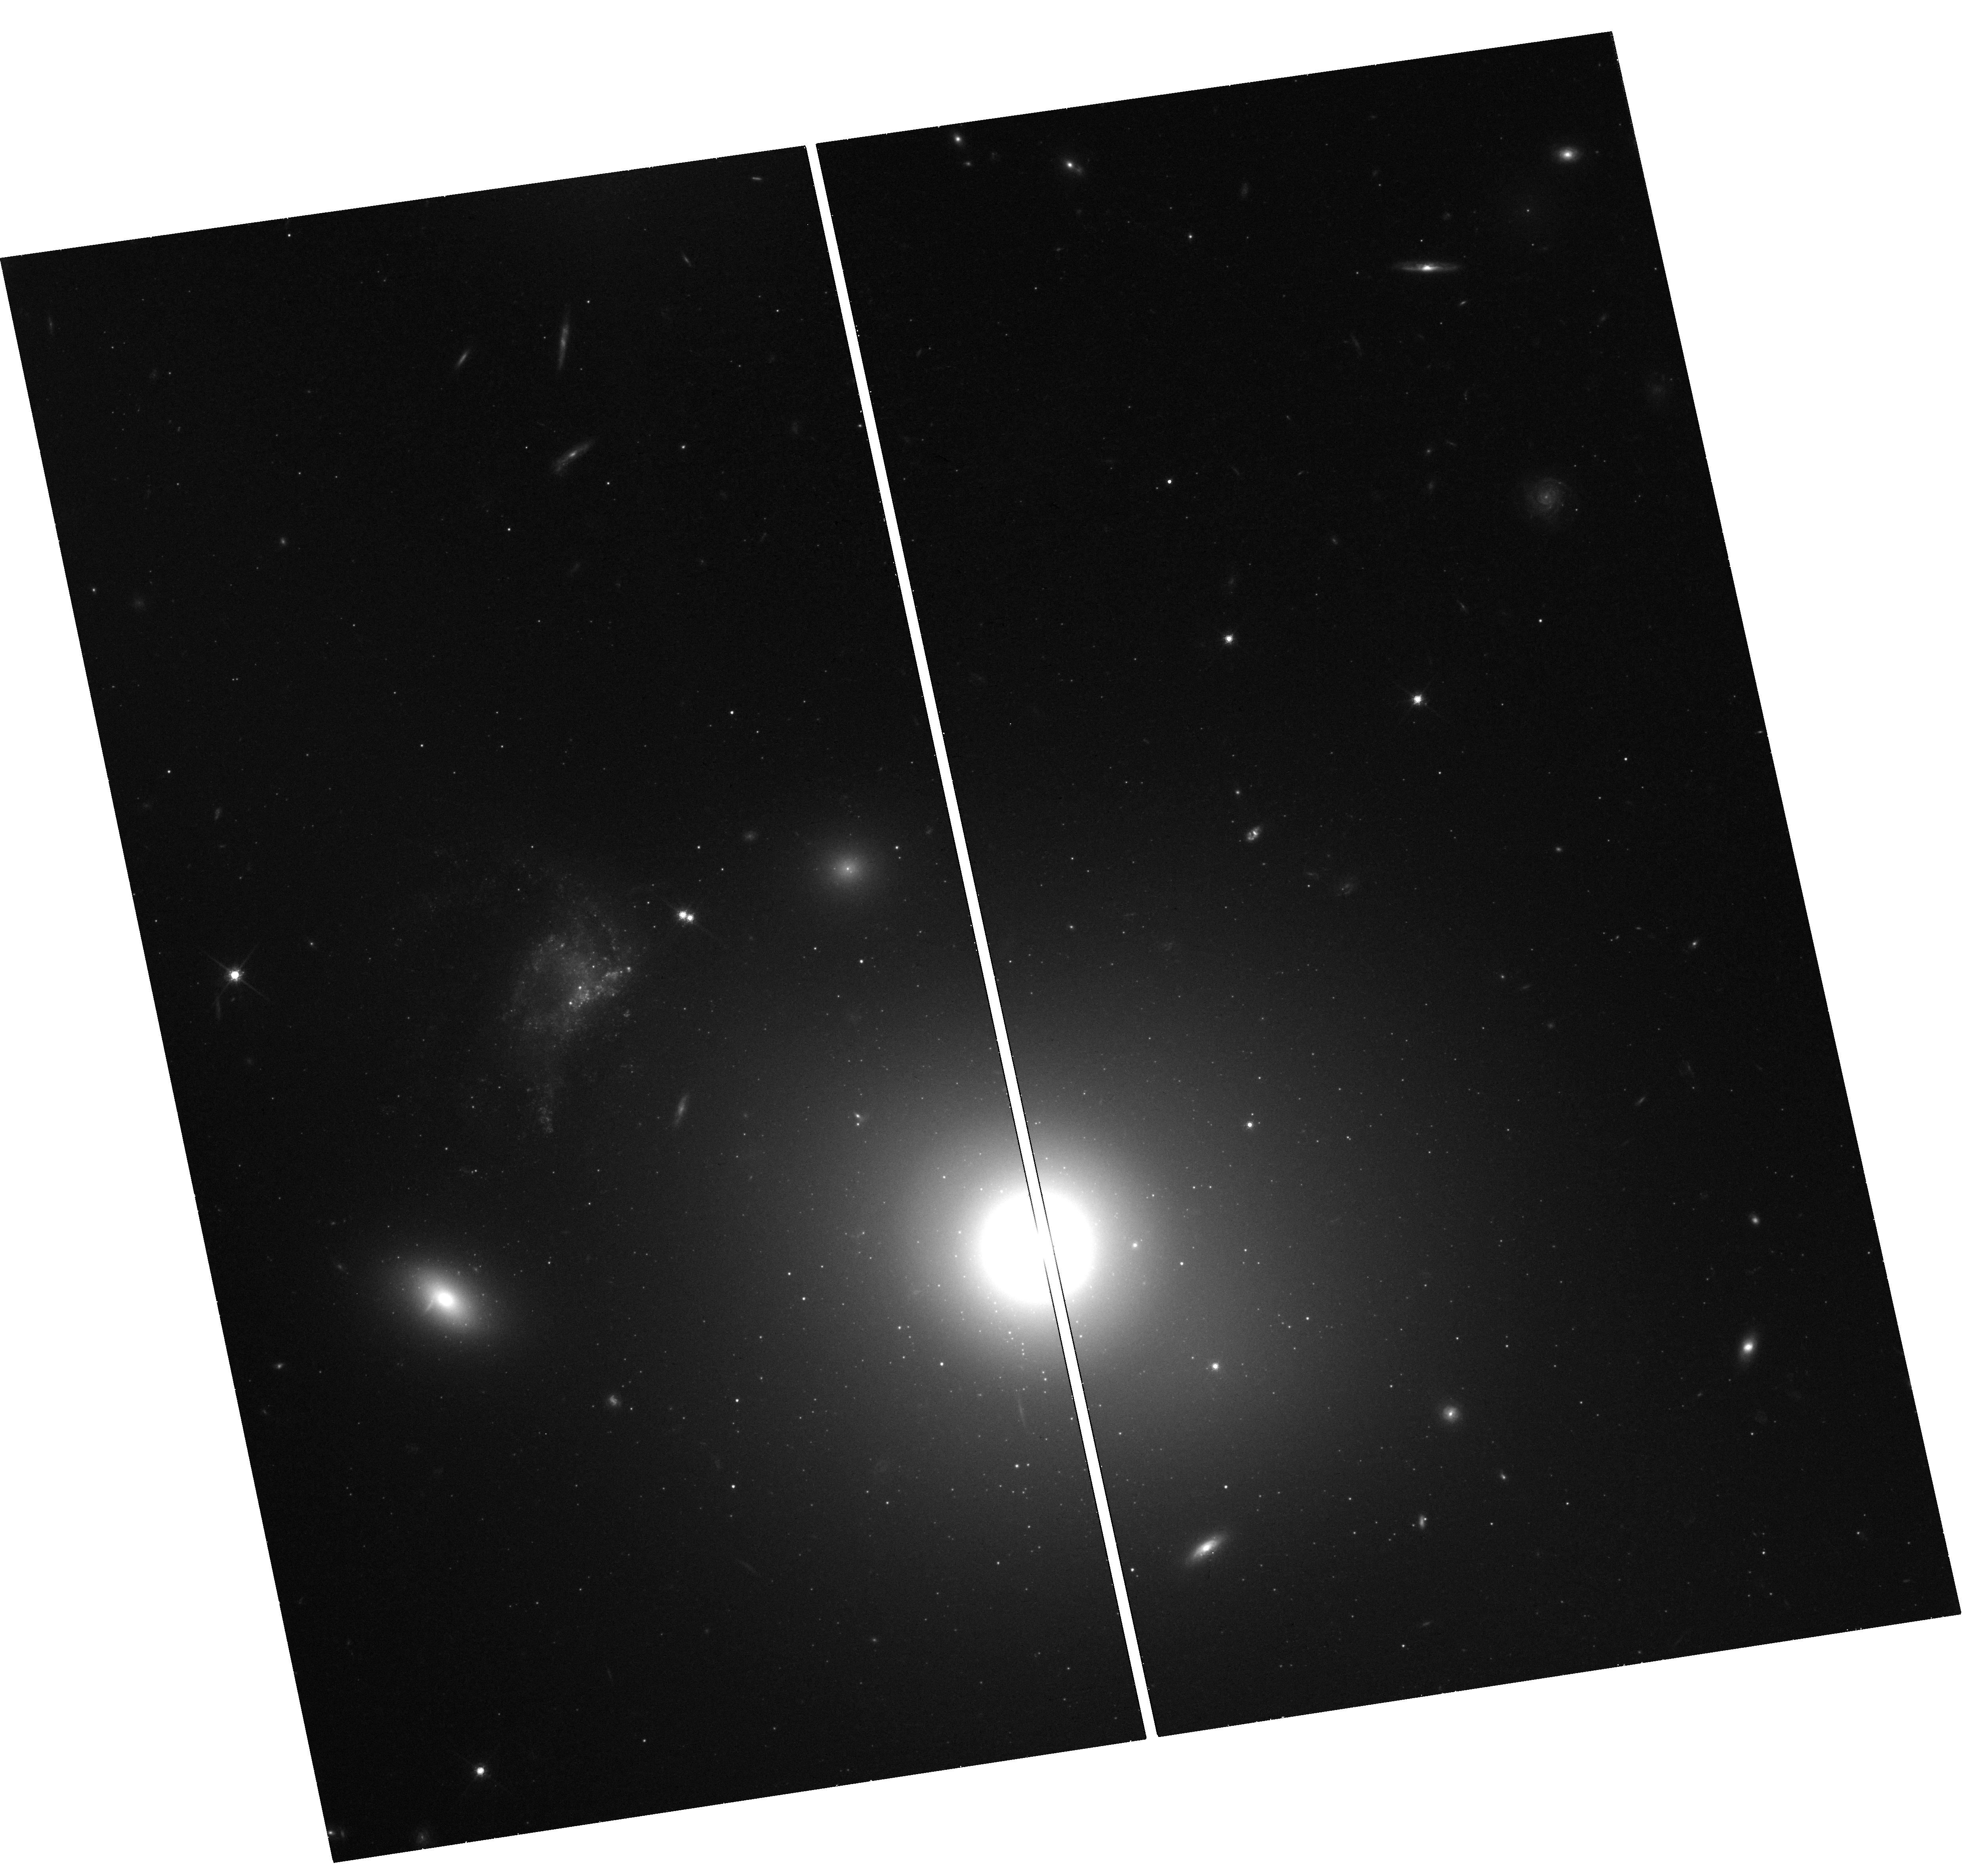
Target: MINKOWSKIS-OBJECT
Instrument: WFC3/UVIS
Filter: F814W
Exposure: 41 min
Observation ID: hst_14722_04_wfc3_uvis_f814w_id5s04

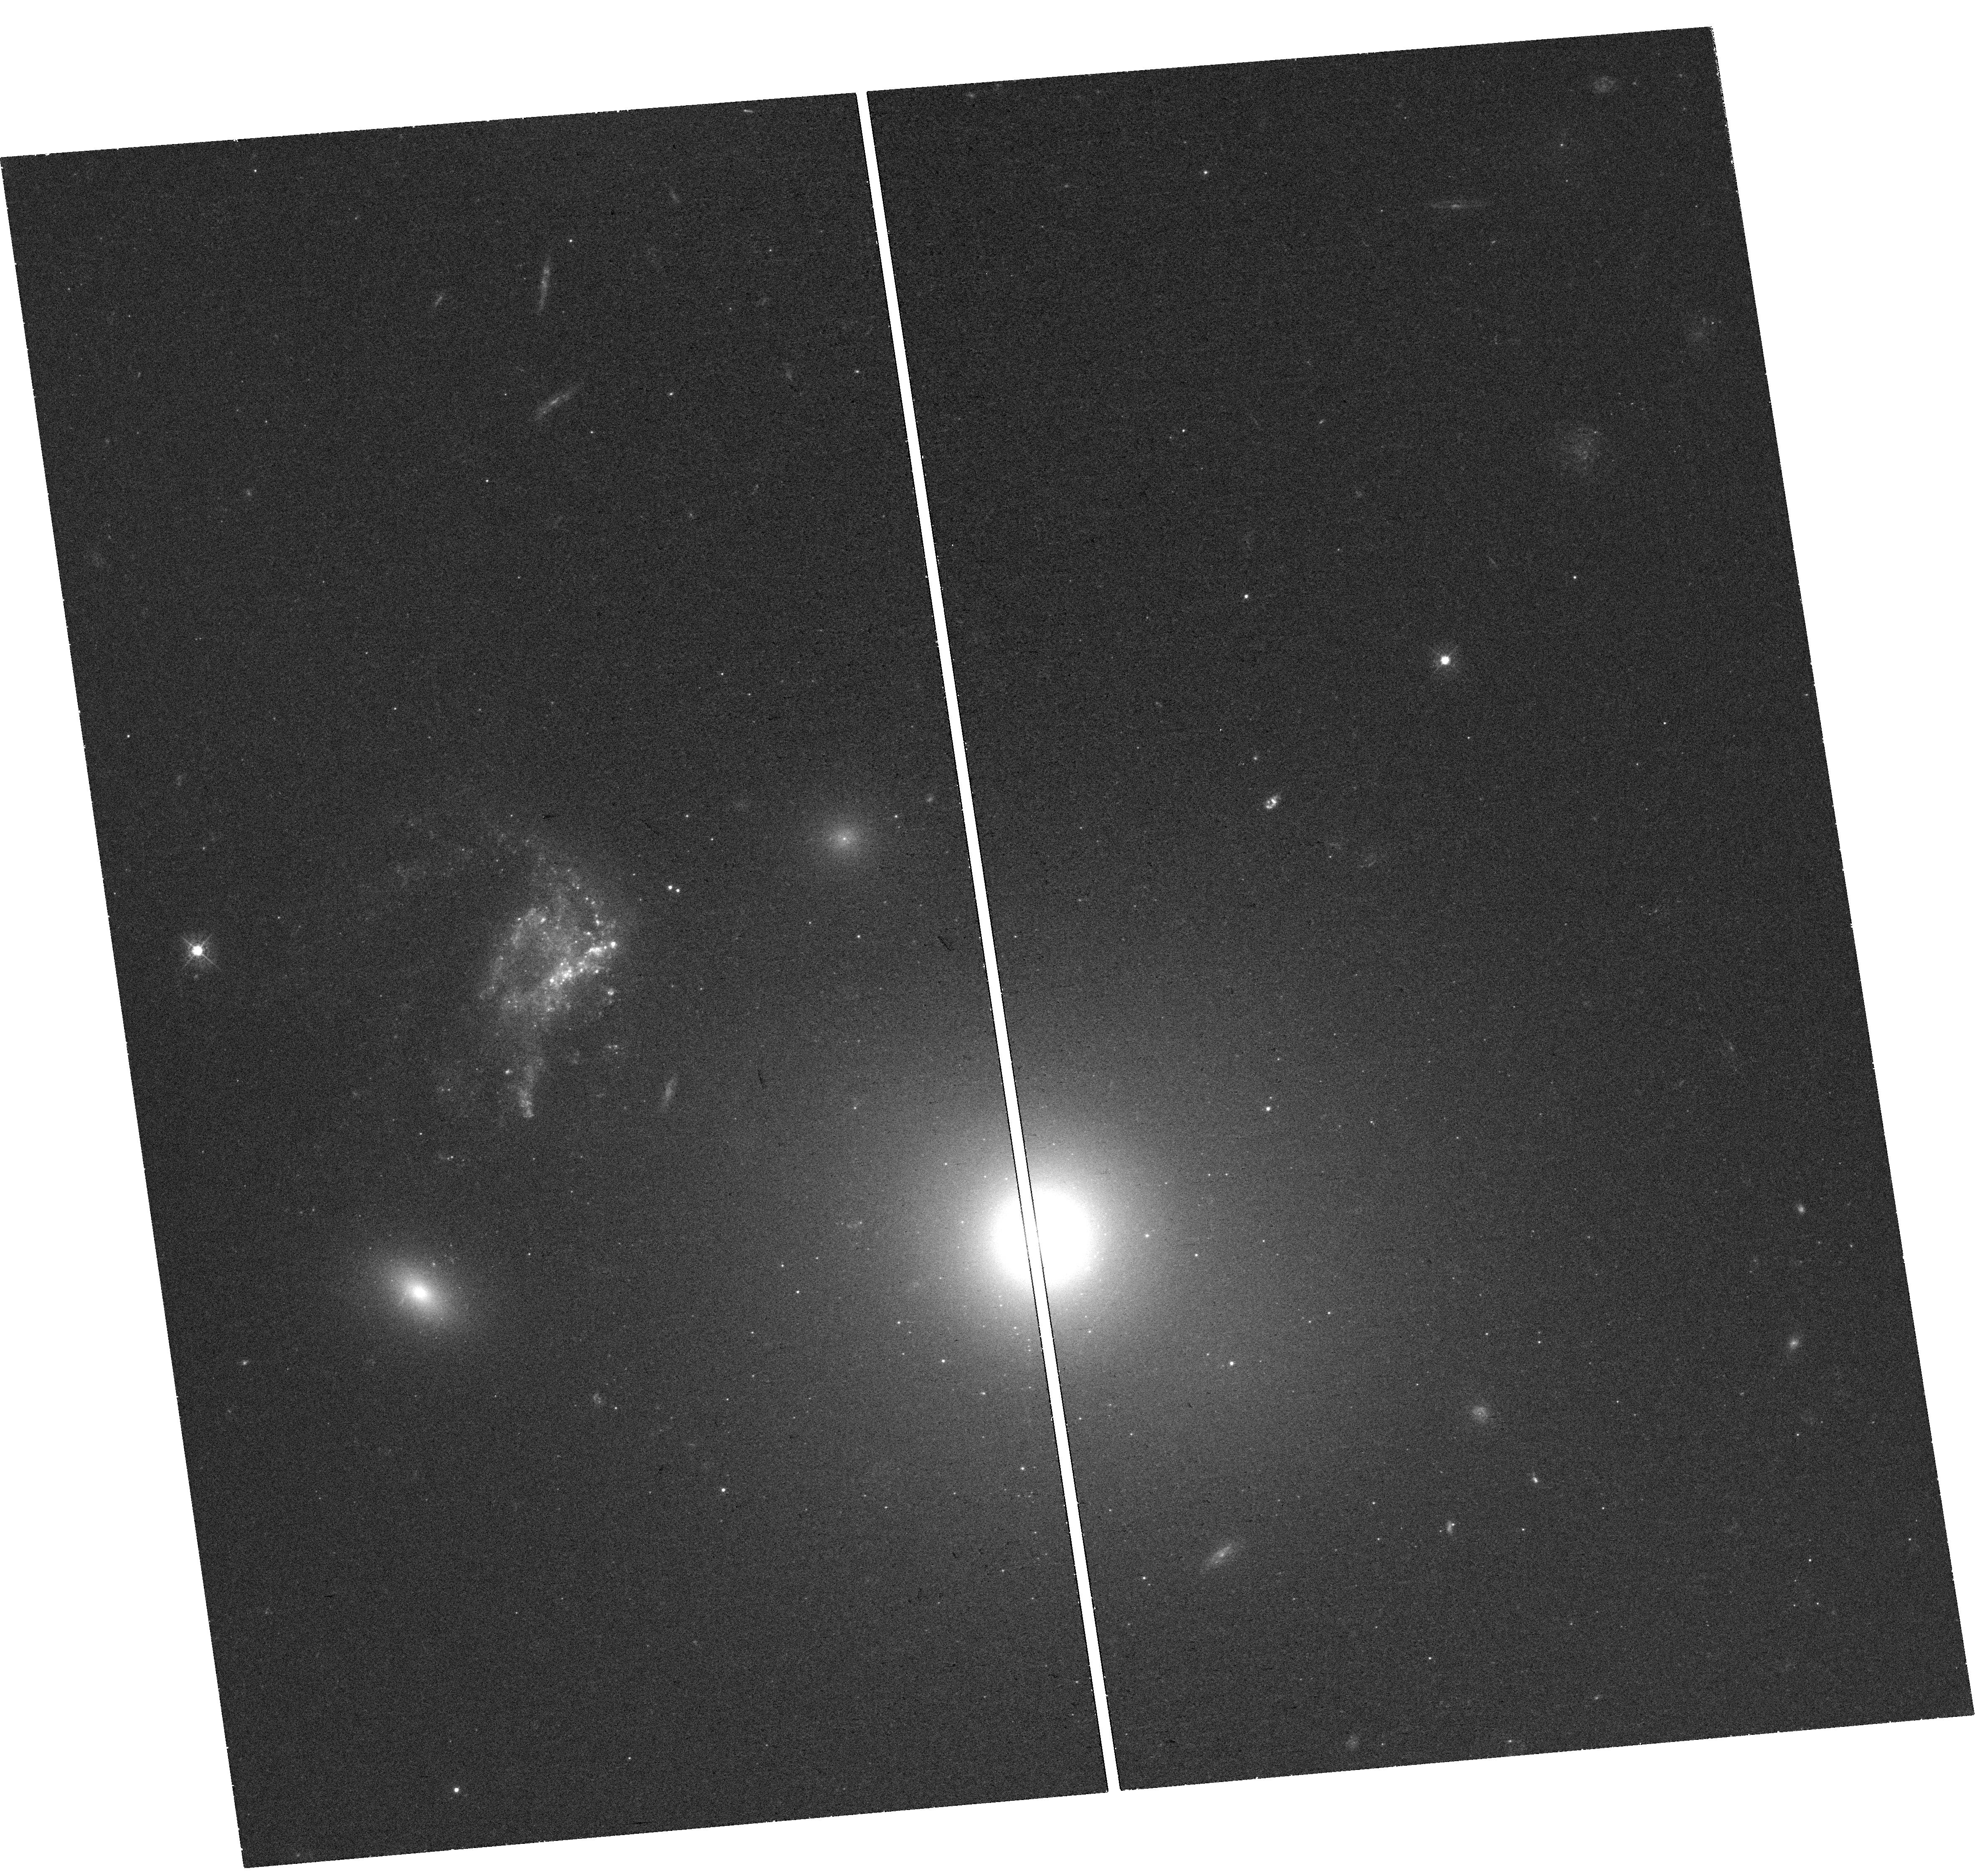
Target: MINKOWSKIS-OBJECT
Instrument: WFC3/UVIS
Filter: F438W
Exposure: 41 min
Observation ID: hst_14722_02_wfc3_uvis_f438w_id5s02

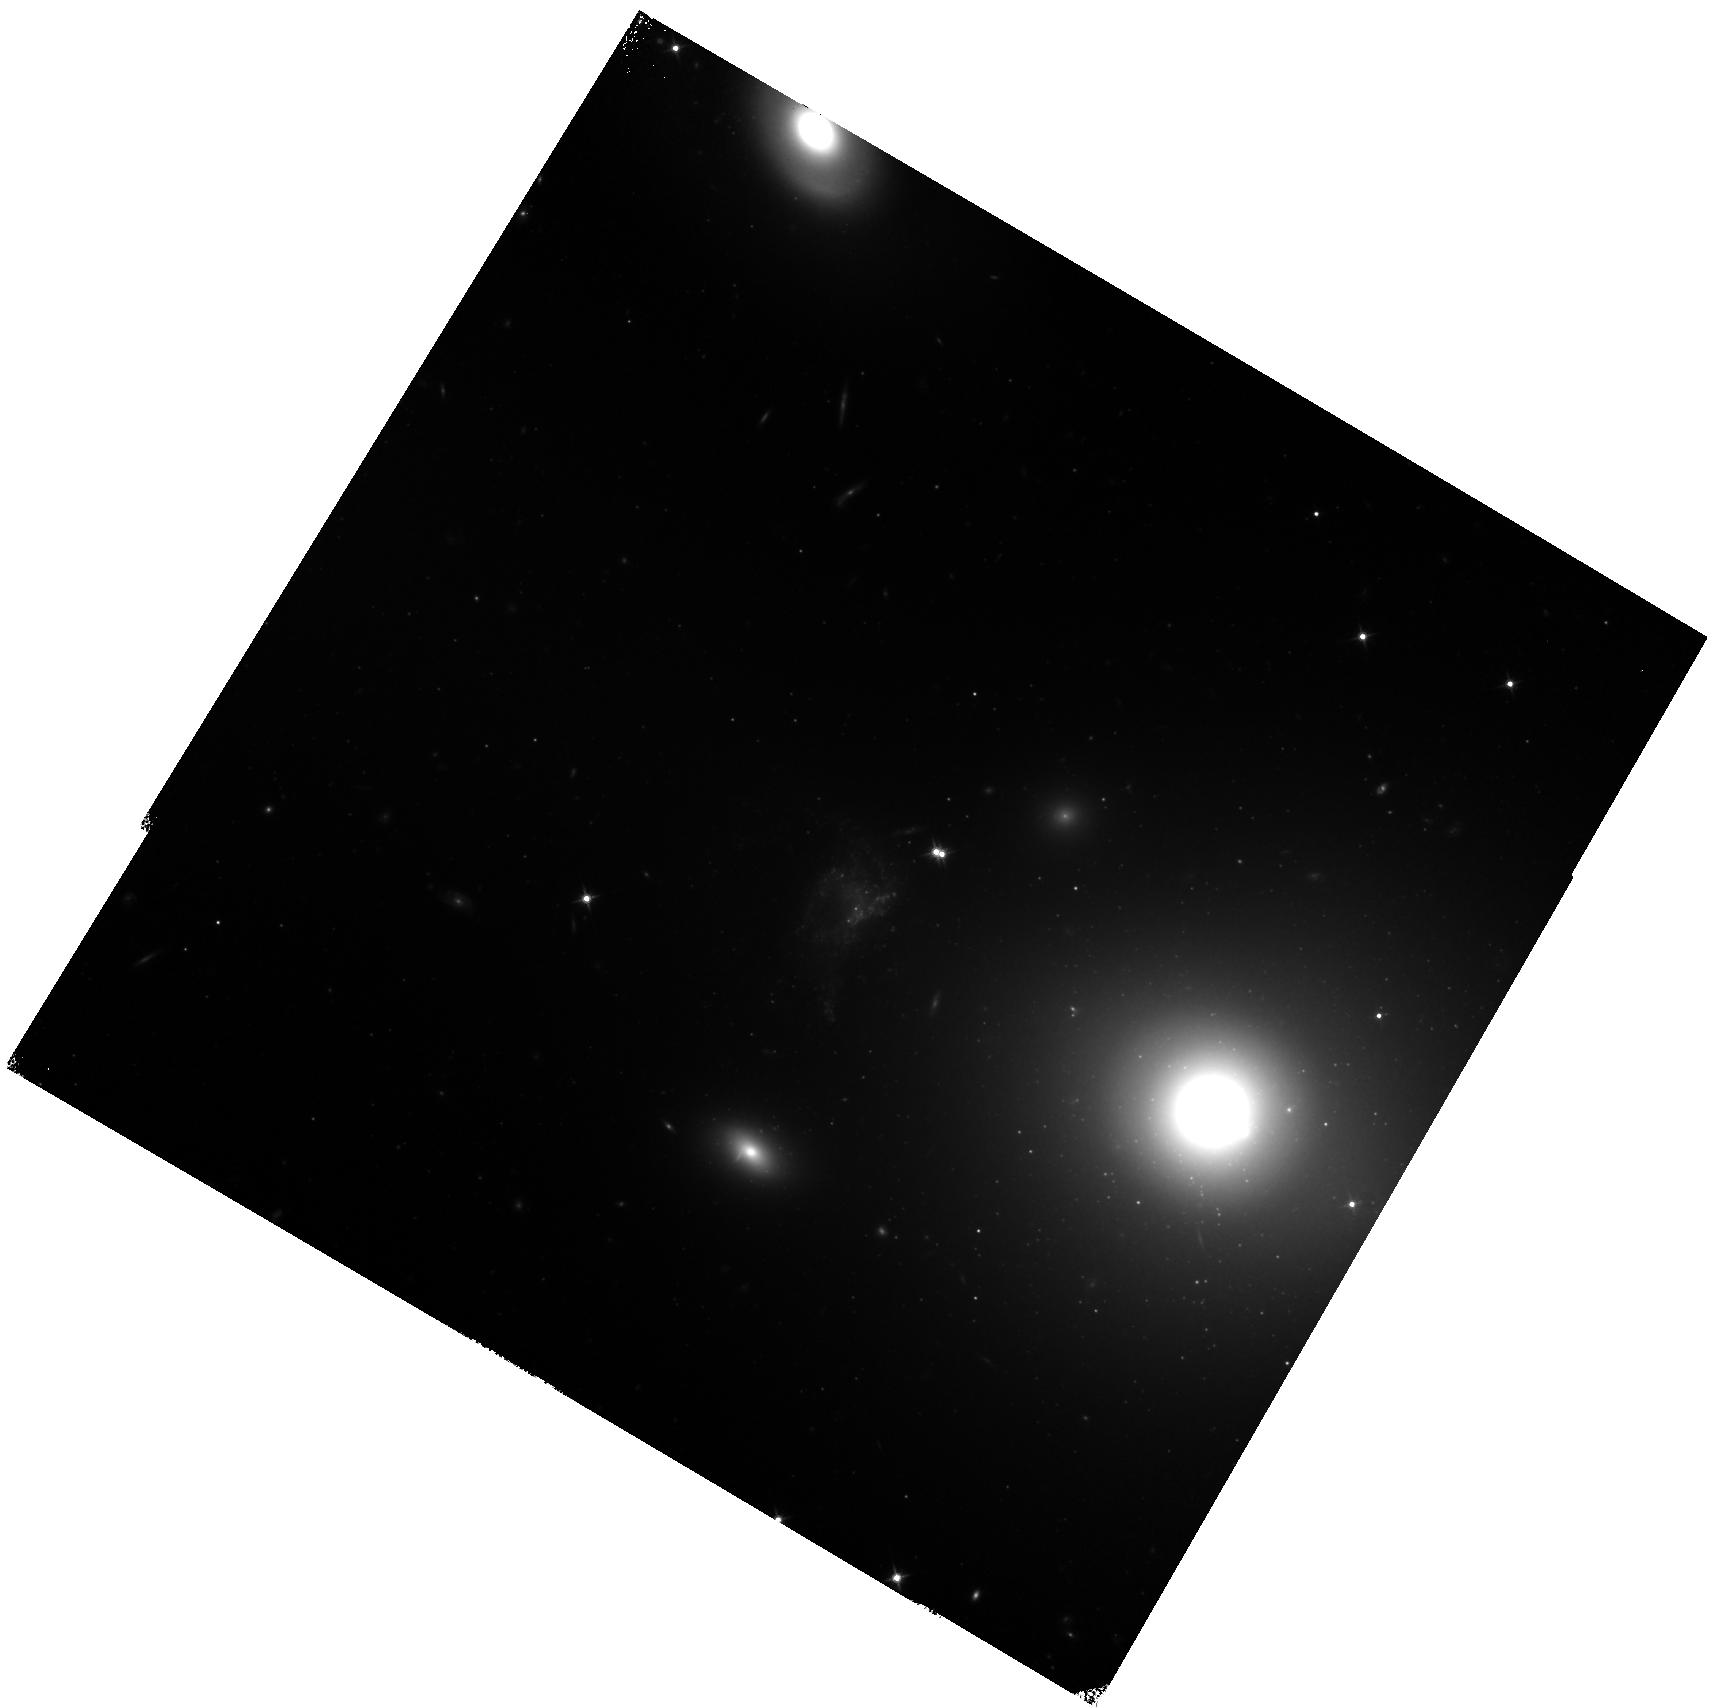
Target: MINKOWSKIS-OBJECT
Instrument: WFC3/IR
Filter: F125W
Exposure: 40 min
Observation ID: hst_14722_06_wfc3_ir_f125w_id5s06

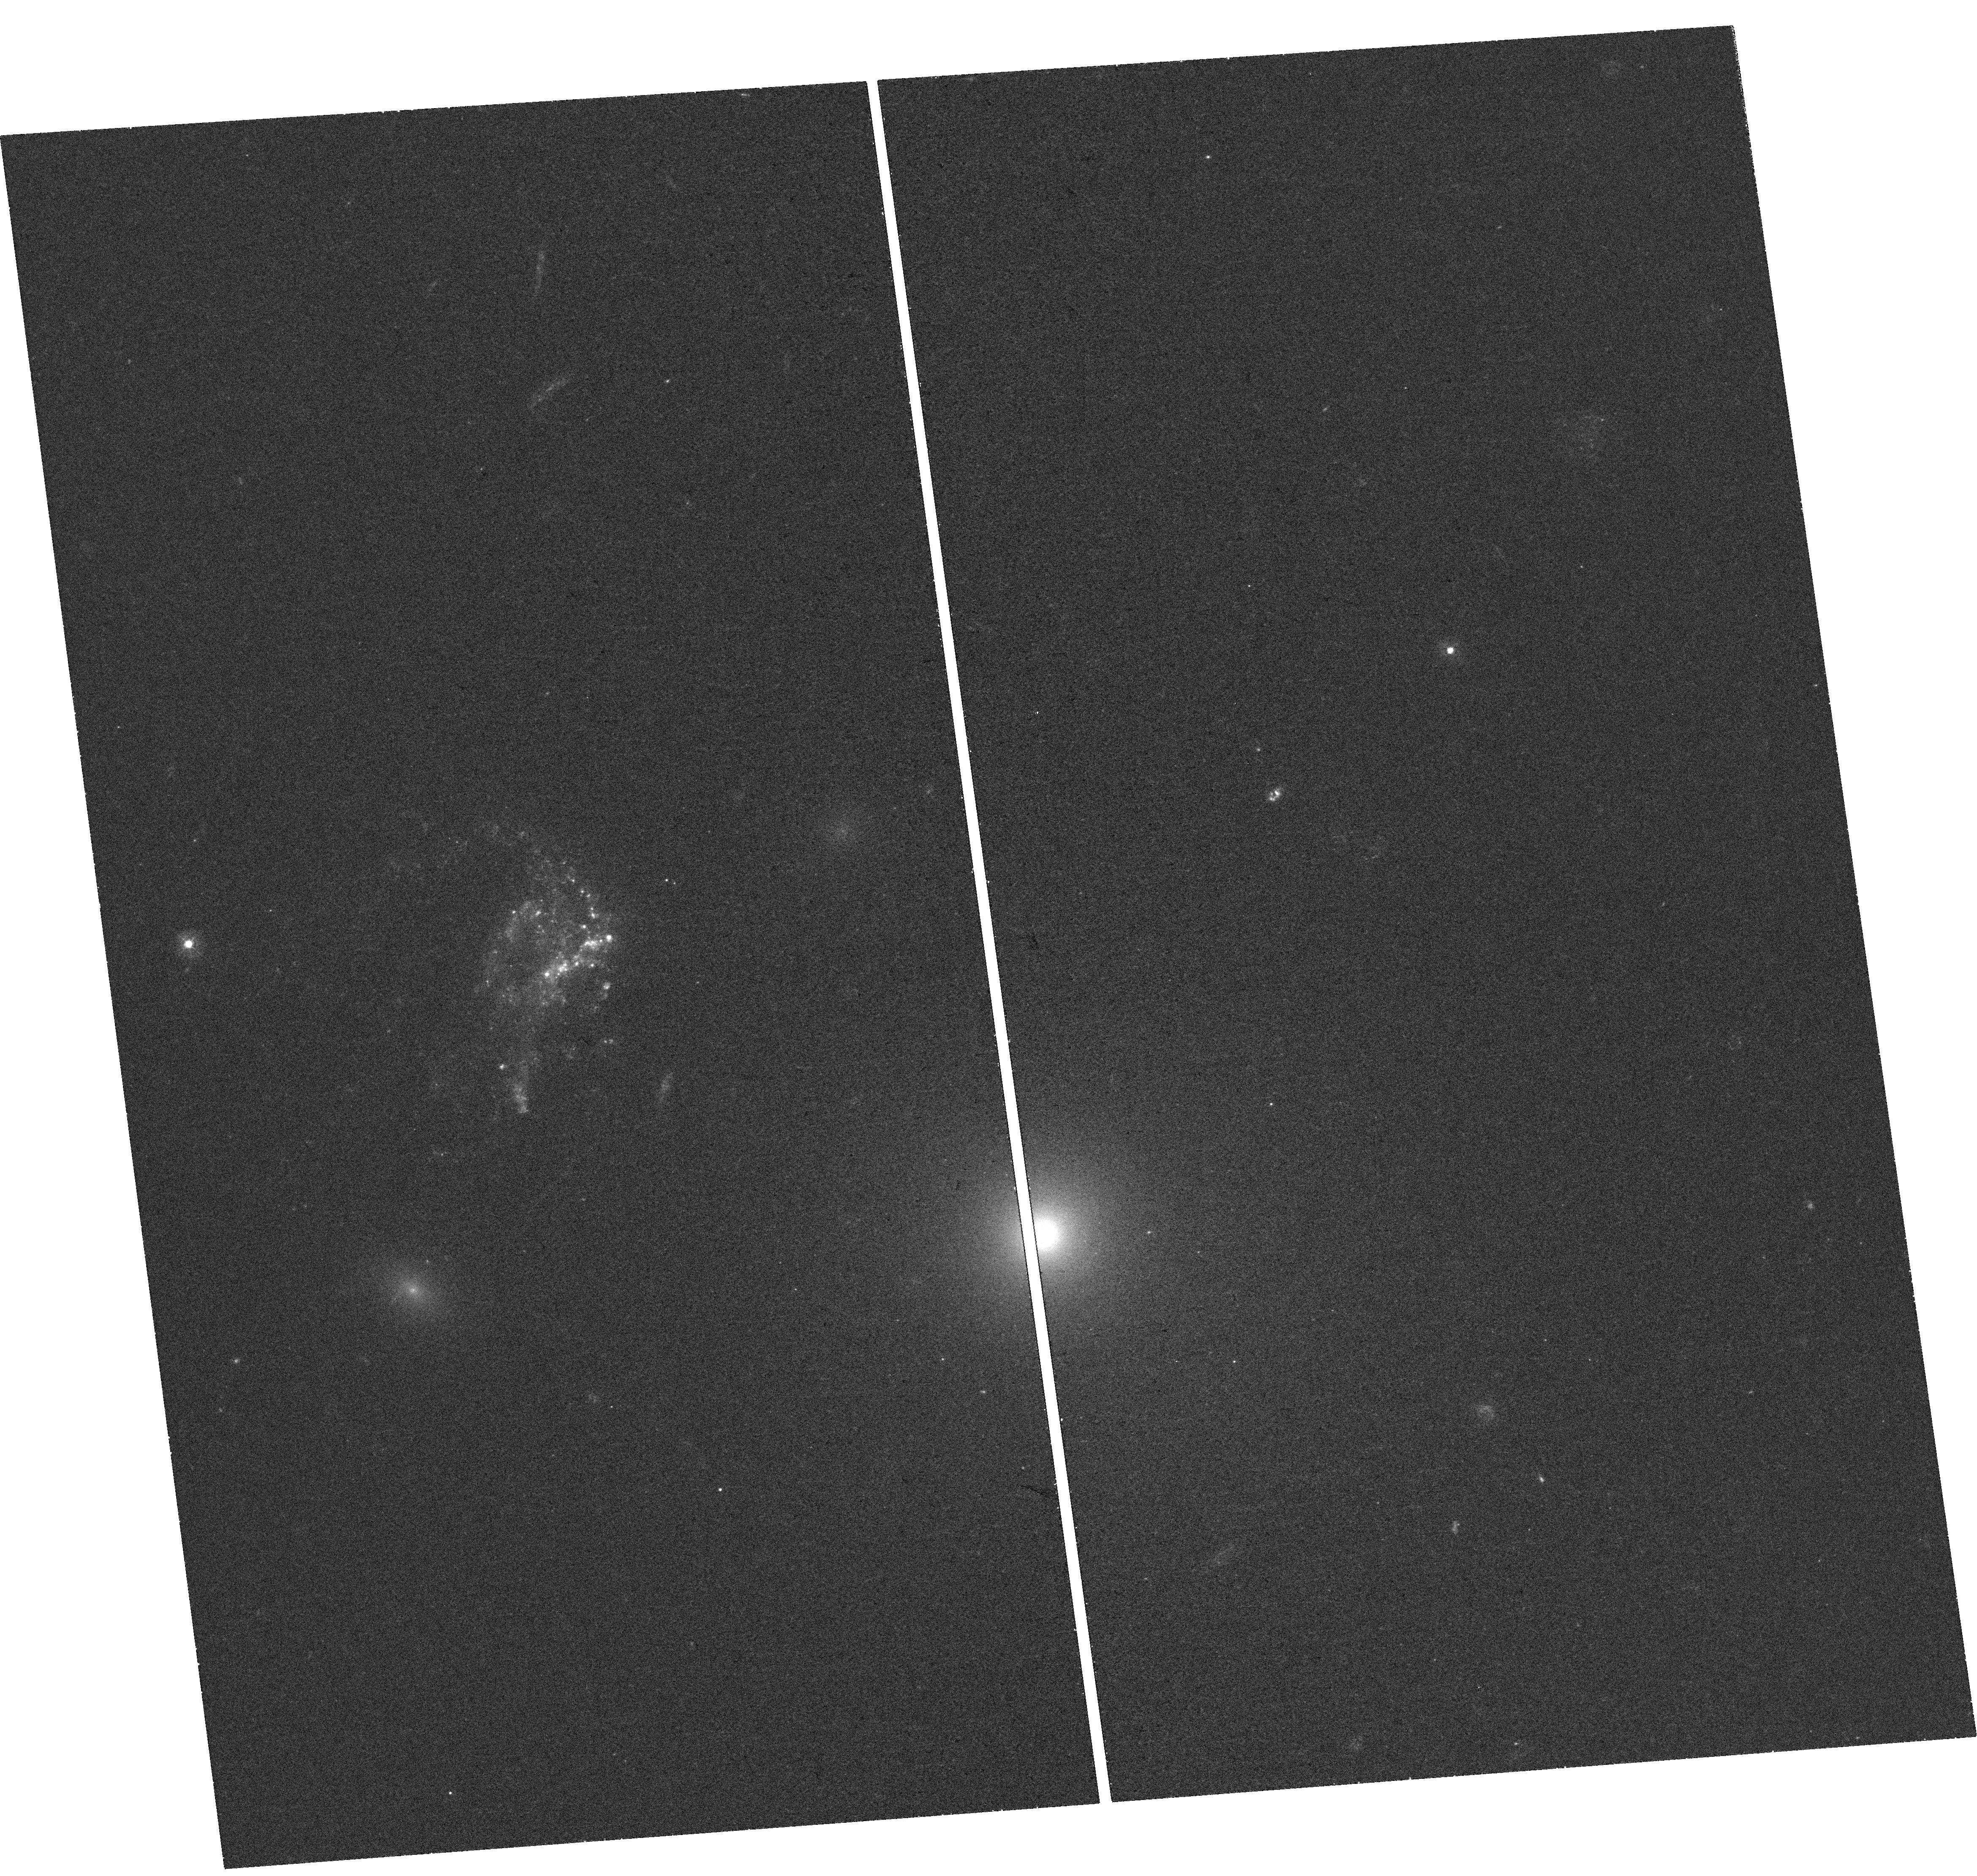
Target: MINKOWSKIS-OBJECT
Instrument: WFC3/UVIS
Filter: F336W
Exposure: 41 min
Observation ID: hst_14722_01_wfc3_uvis_f336w_id5s01

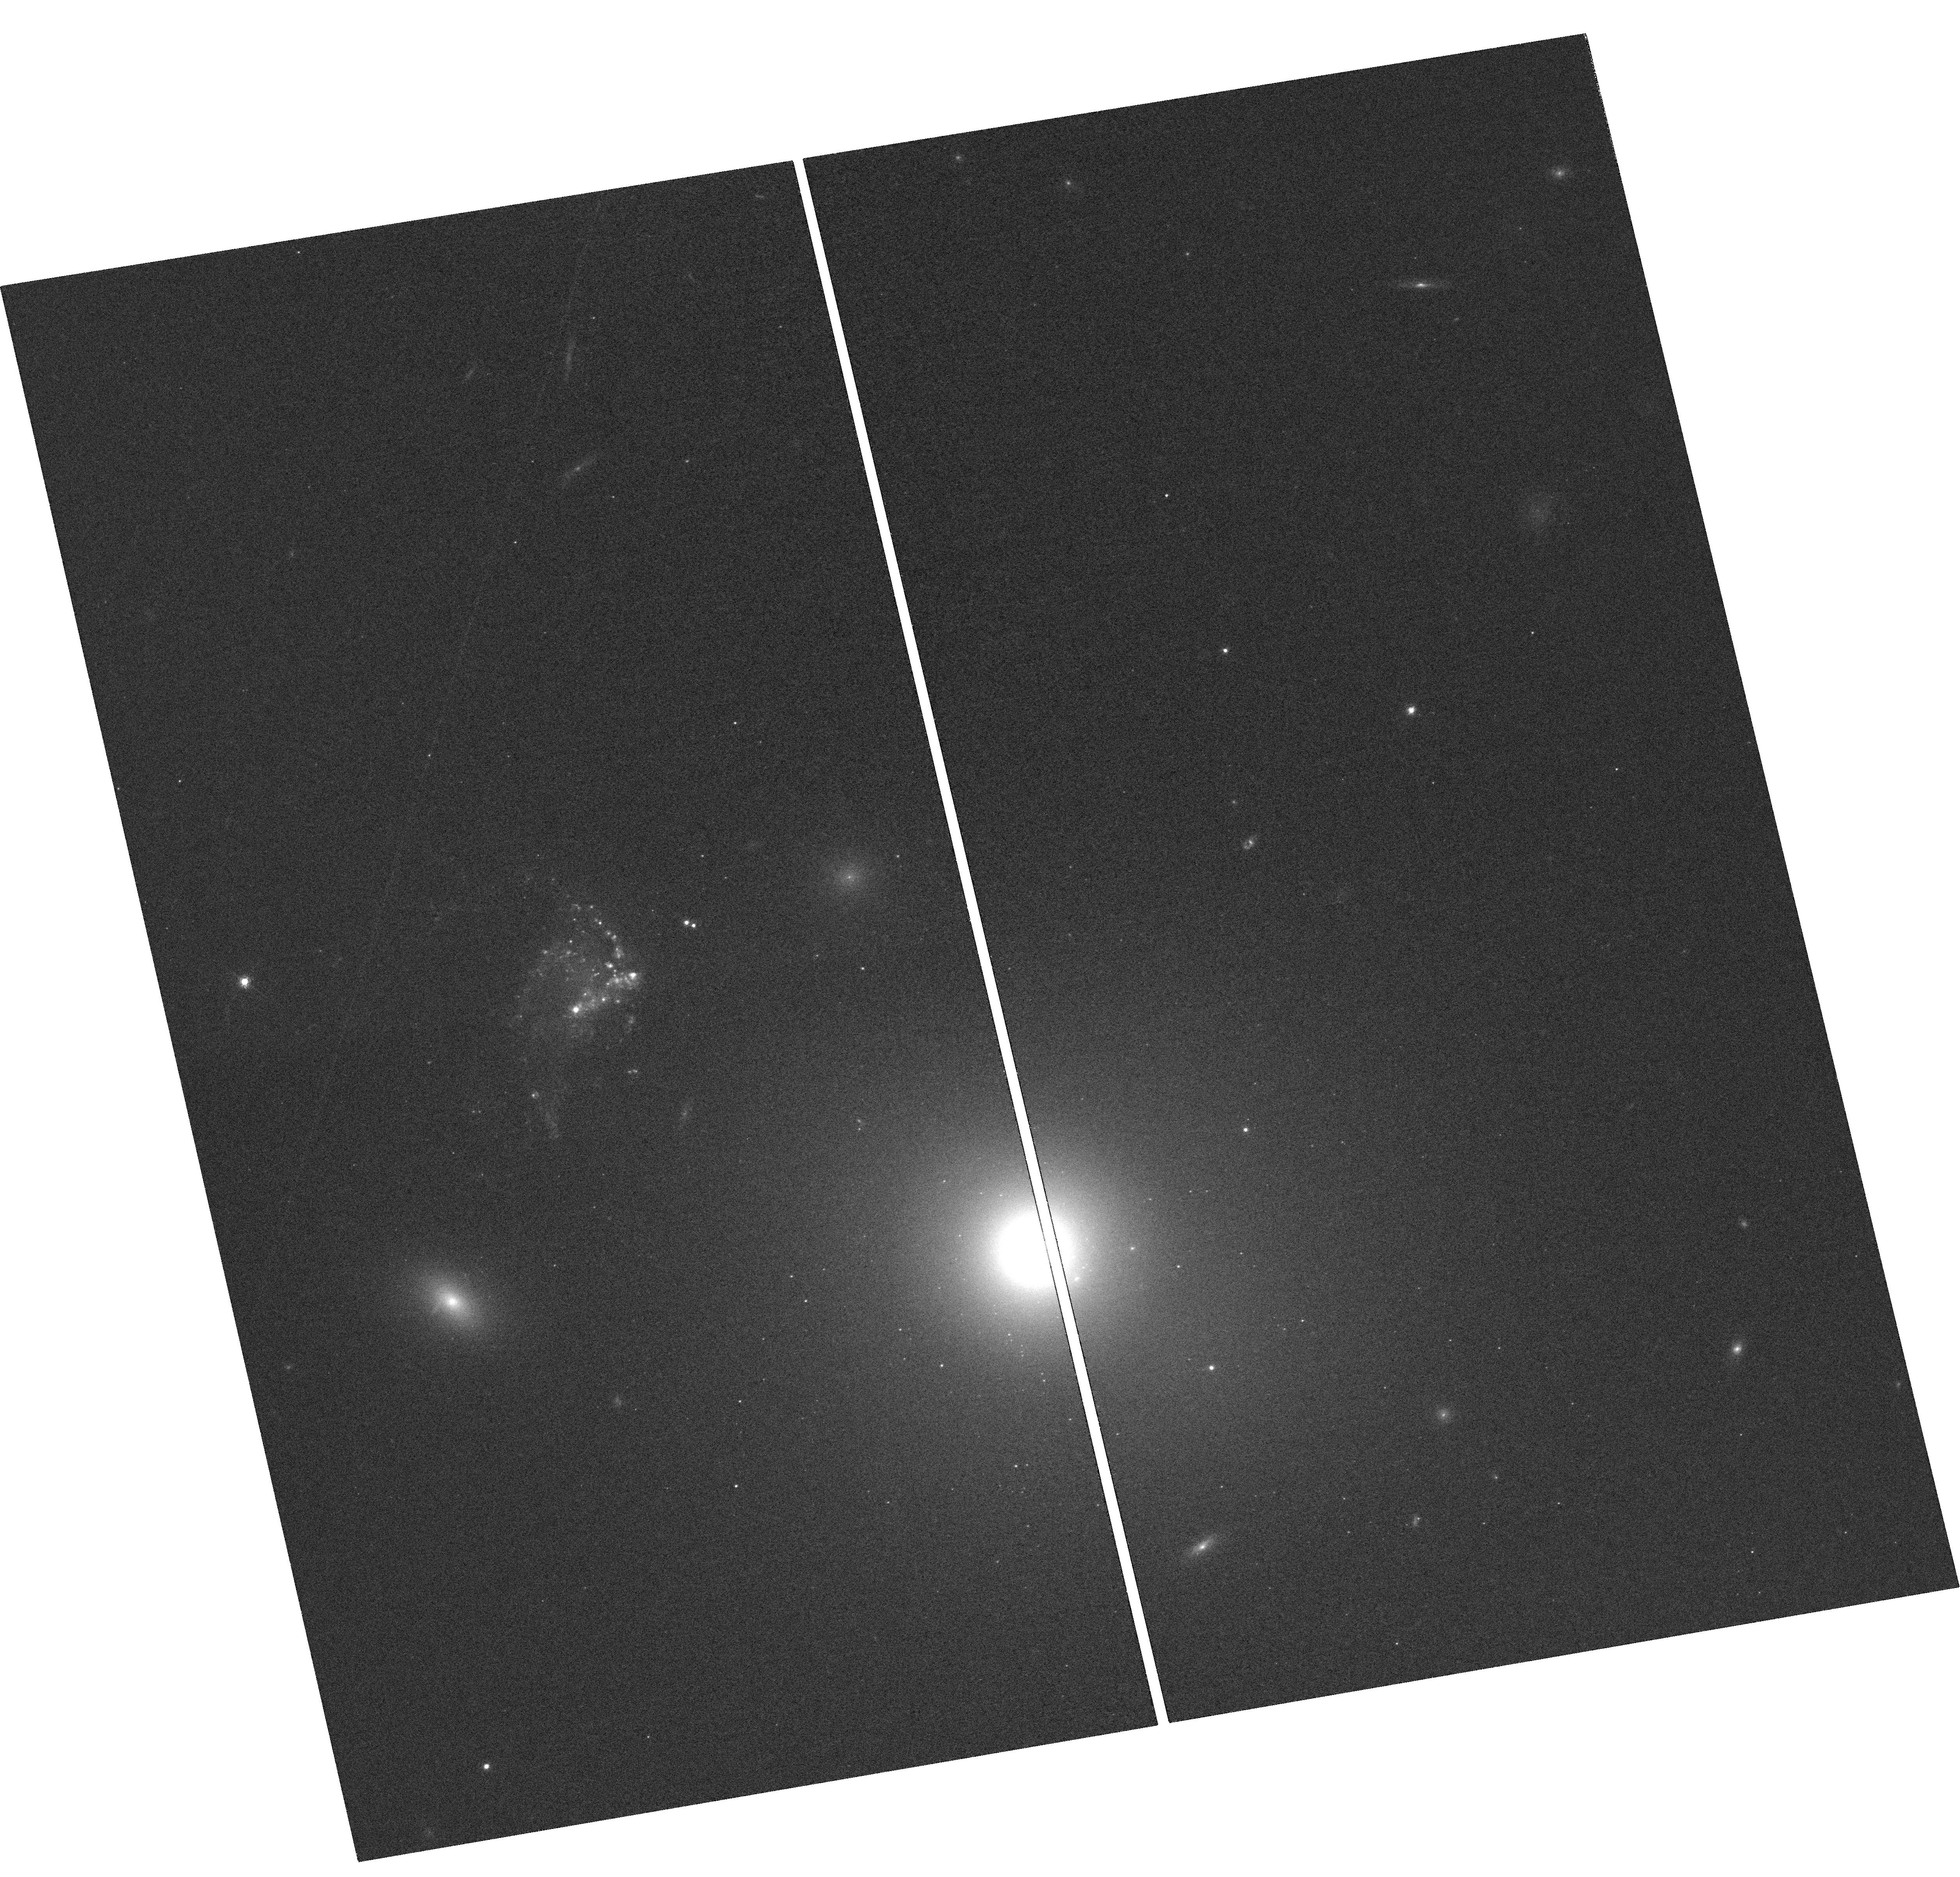
Target: MINKOWSKIS-OBJECT
Instrument: WFC3/UVIS
Filter: F665N
Exposure: 1.4 h
Observation ID: hst_14722_05_wfc3_uvis_f665n_id5s05

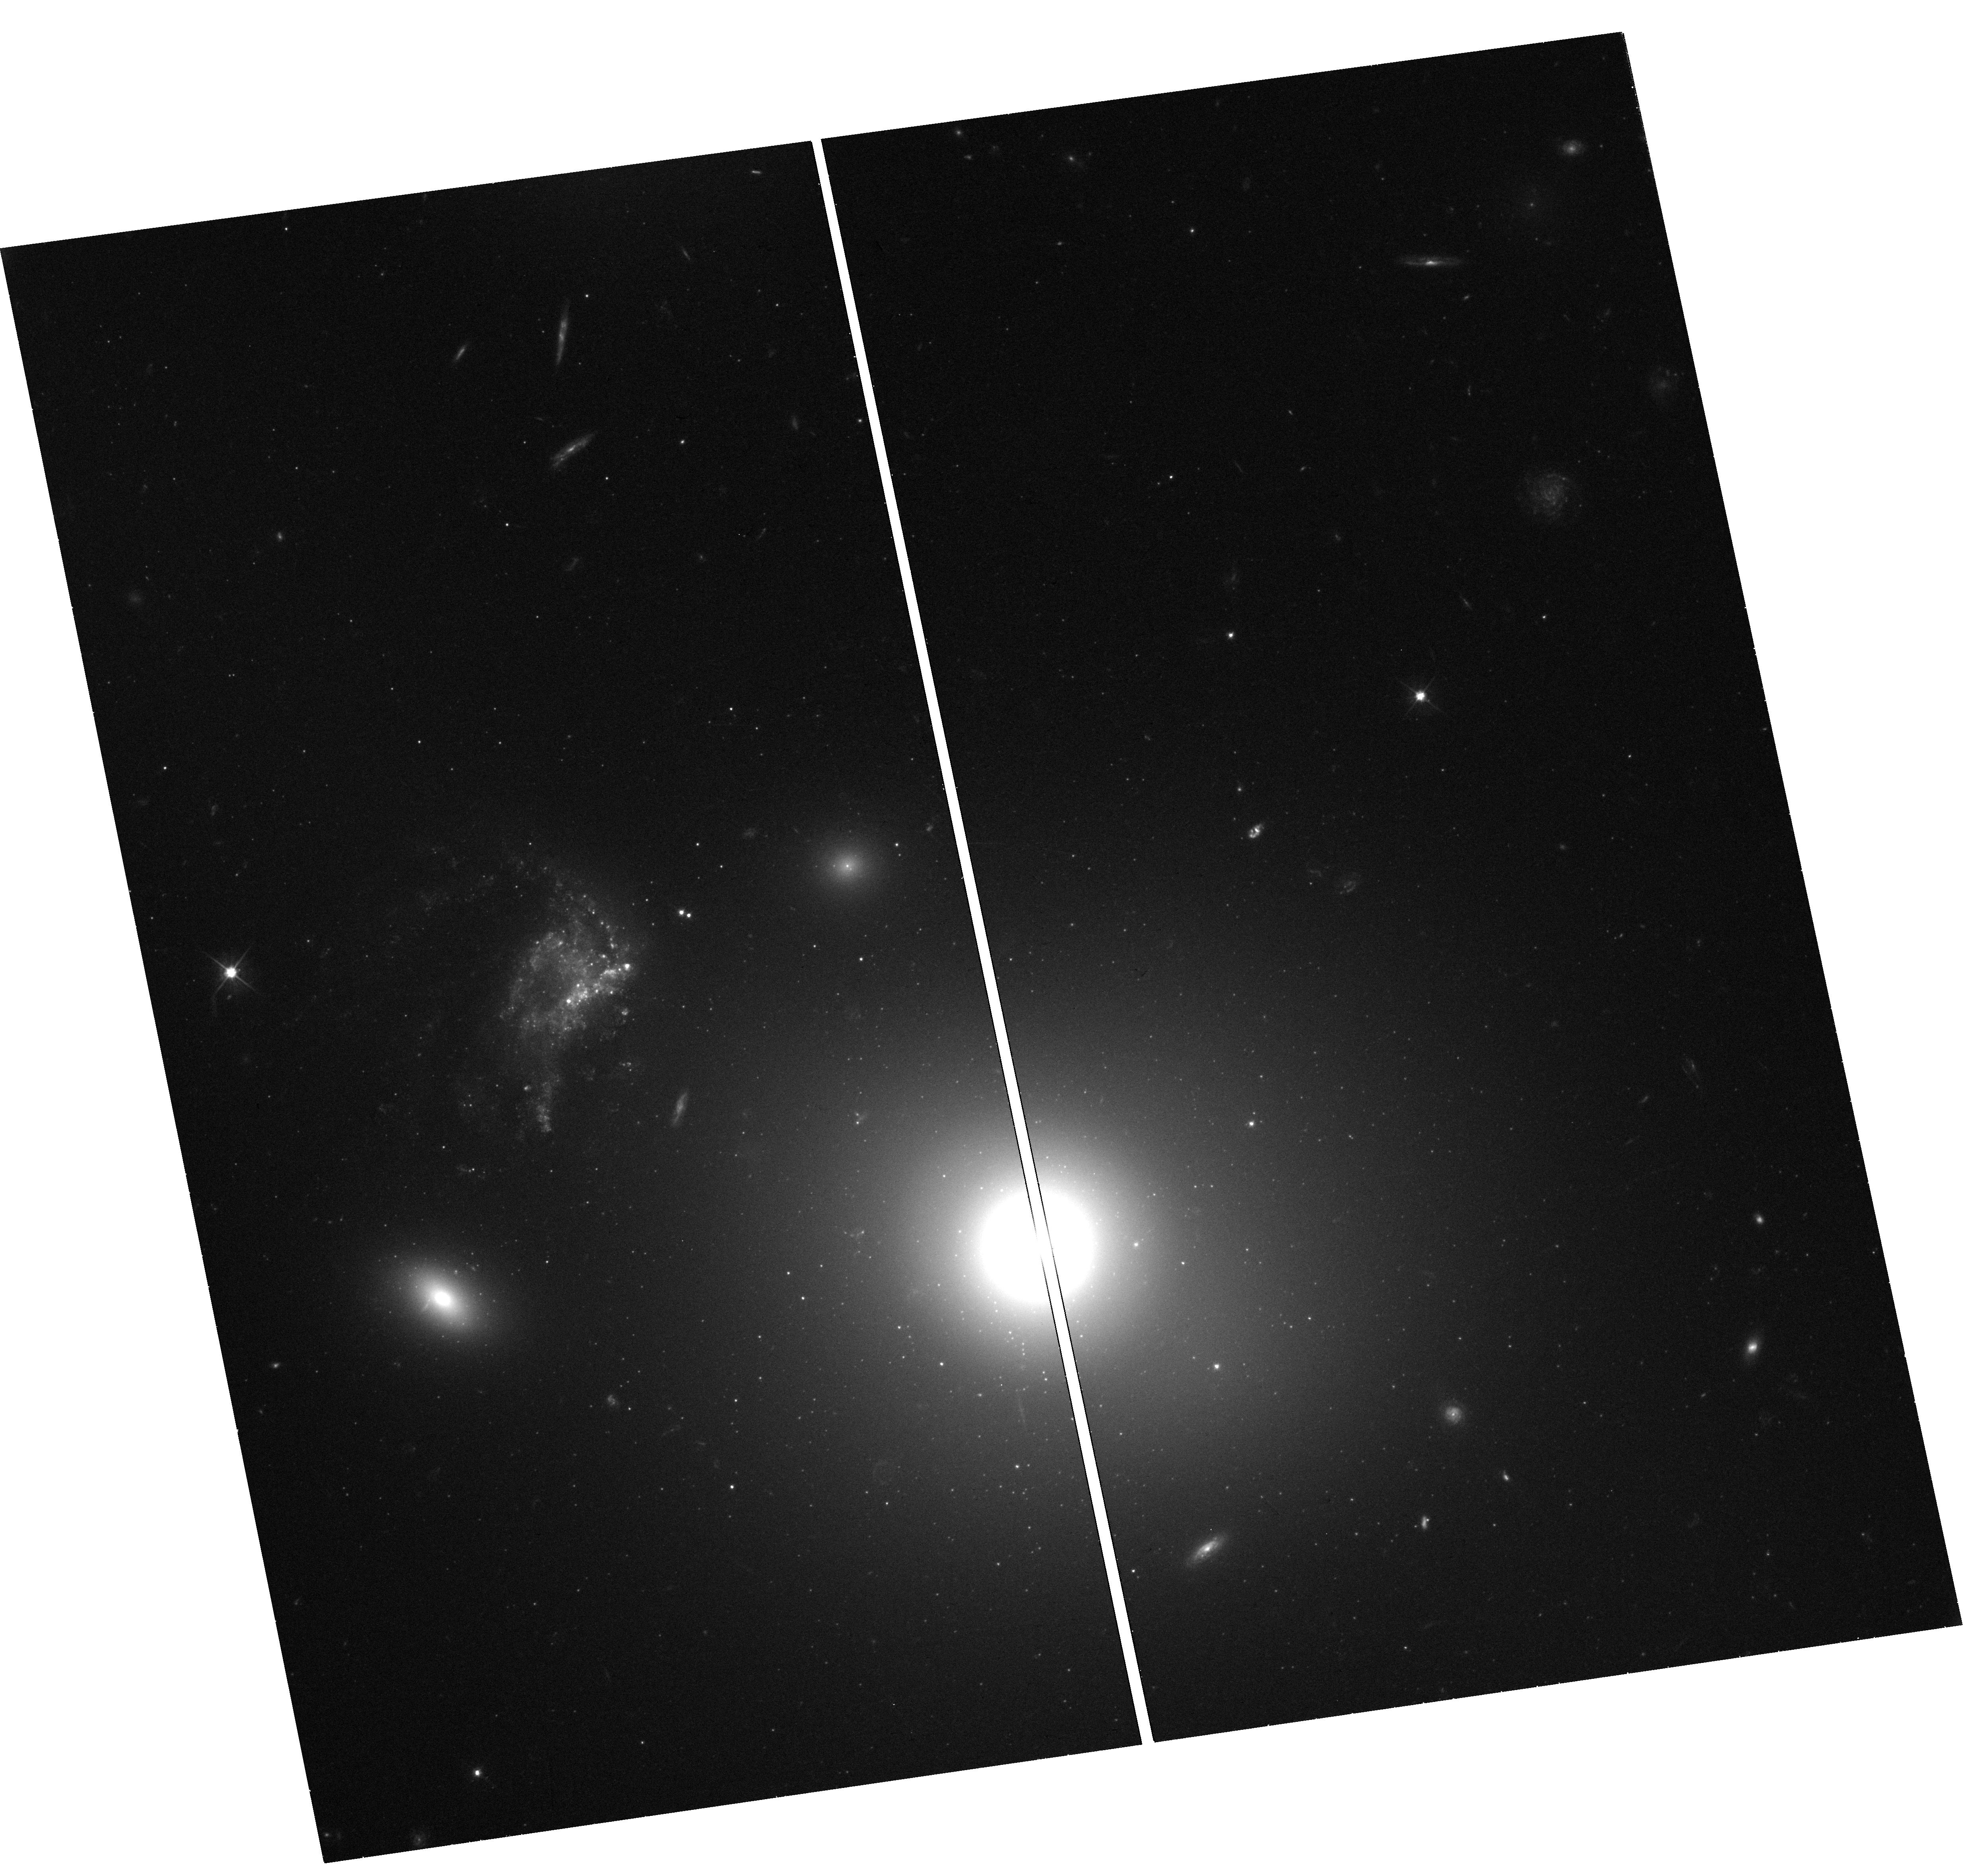
Target: MINKOWSKIS-OBJECT
Instrument: WFC3/UVIS
Filter: F555W
Exposure: 41 min
Observation ID: hst_14722_03_wfc3_uvis_f555w_id5s03

A Local Laboratory for Studying Positive Feedback from Supermassive Black Holes (PI: Croft, Steve)

AGN feedback is a critical regulator of galaxy growth. As well as curtailing star formation in diffuse, hot gas, it is increasingly understood to sometimes enhance star formation in the clumpy ISM through shock-induced collapse of clouds. Simulations have shown that such positive feedback may play a significant role in determining the stellar populations of galaxies. Minkowsi's Object (MO) provides an excellent local laboratory to probe this poorly-studied process in detail. The detection of a Type II supernova in MO (unexpected given the low mass of MO) suggests that jet-induced star formation may overproduce massive stars, and that models of the initial mass function in such systems may need to be revised. Recent results also suggest that star formation efficiency is enhanced in MO. Using WFC3, we will obtain morphologies, SEDs, H-a luminosities, equivalent widths, sizes, and population synthesis models of star forming regions across MO in order to address these questions, critical for understanding not just this single object, but the general process: 1. Does jet induced star formation change the luminosities and initial mass functions of star clusters? 2. What do the age gradients of the star clusters tell us about the process of conversion of gas (HI, CO) into stars as the radio jet progressed through the parent cloud? Does this match numerical simulations? 3. By using observations to refine simulations, what can we learn about intrinsic properties of these kinds of radio jets, such as propagation speed, age, pressure and jet energy flux?